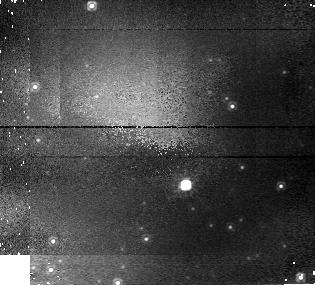
Target: NP-SER
Instrument: NICMOS/NIC1
Filter: F110W
Exposure: 8 min
Observation ID: n43801010

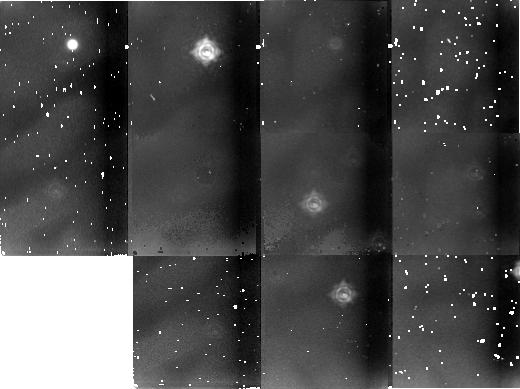
Target: field at RA 230.161°, Dec -57.190°
Instrument: NICMOS/NIC2
Filter: F237M
Exposure: 3 min
Observation ID: n438020c0

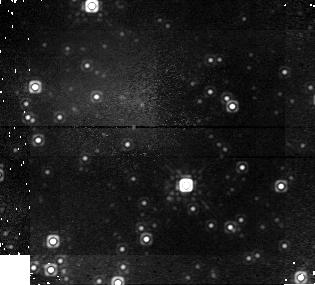
Target: NP-SER
Instrument: NICMOS/NIC1
Filter: F160W
Exposure: 25 min
Observation ID: n43801020

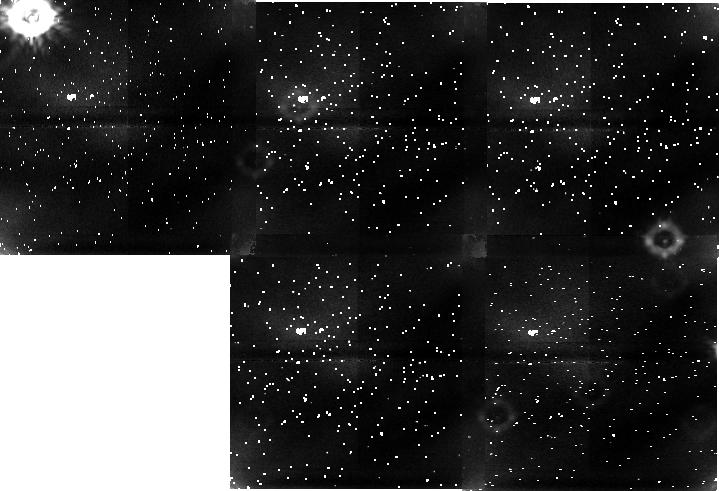
Target: field at RA 230.163°, Dec -57.181°
Instrument: NICMOS/NIC1
Filter: F110W
Exposure: 4 min
Observation ID: n43802050

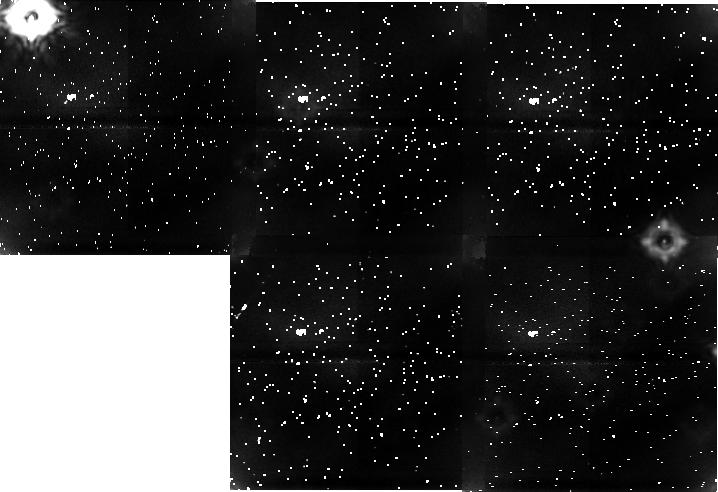
Target: field at RA 230.163°, Dec -57.181°
Instrument: NICMOS/NIC1
Filter: F160W
Exposure: 3 min
Observation ID: n438020b0

Intense Galactic X-ray Sources in Crowded Fields (PI: Margon, Bruce H.)

We discuss two intense, well-studied galactic X-ray binary stars with low-mass companions: GX17+2 and Circinus X-1. Both sources lie in severely optically crowded fields, and there is strong evidence that past work has been deceived by spurious superpositions of unrelated objects. HST NICMOS imaging and spectra will be used to elucidate the nature of the sources, each of which is an important member of its class, yet poorly understood. This proposal is a follow-on to a similar, set of observations we executed in GO Cycle 5, where a previously unsuspected, and important, superposition was indeed discovered.